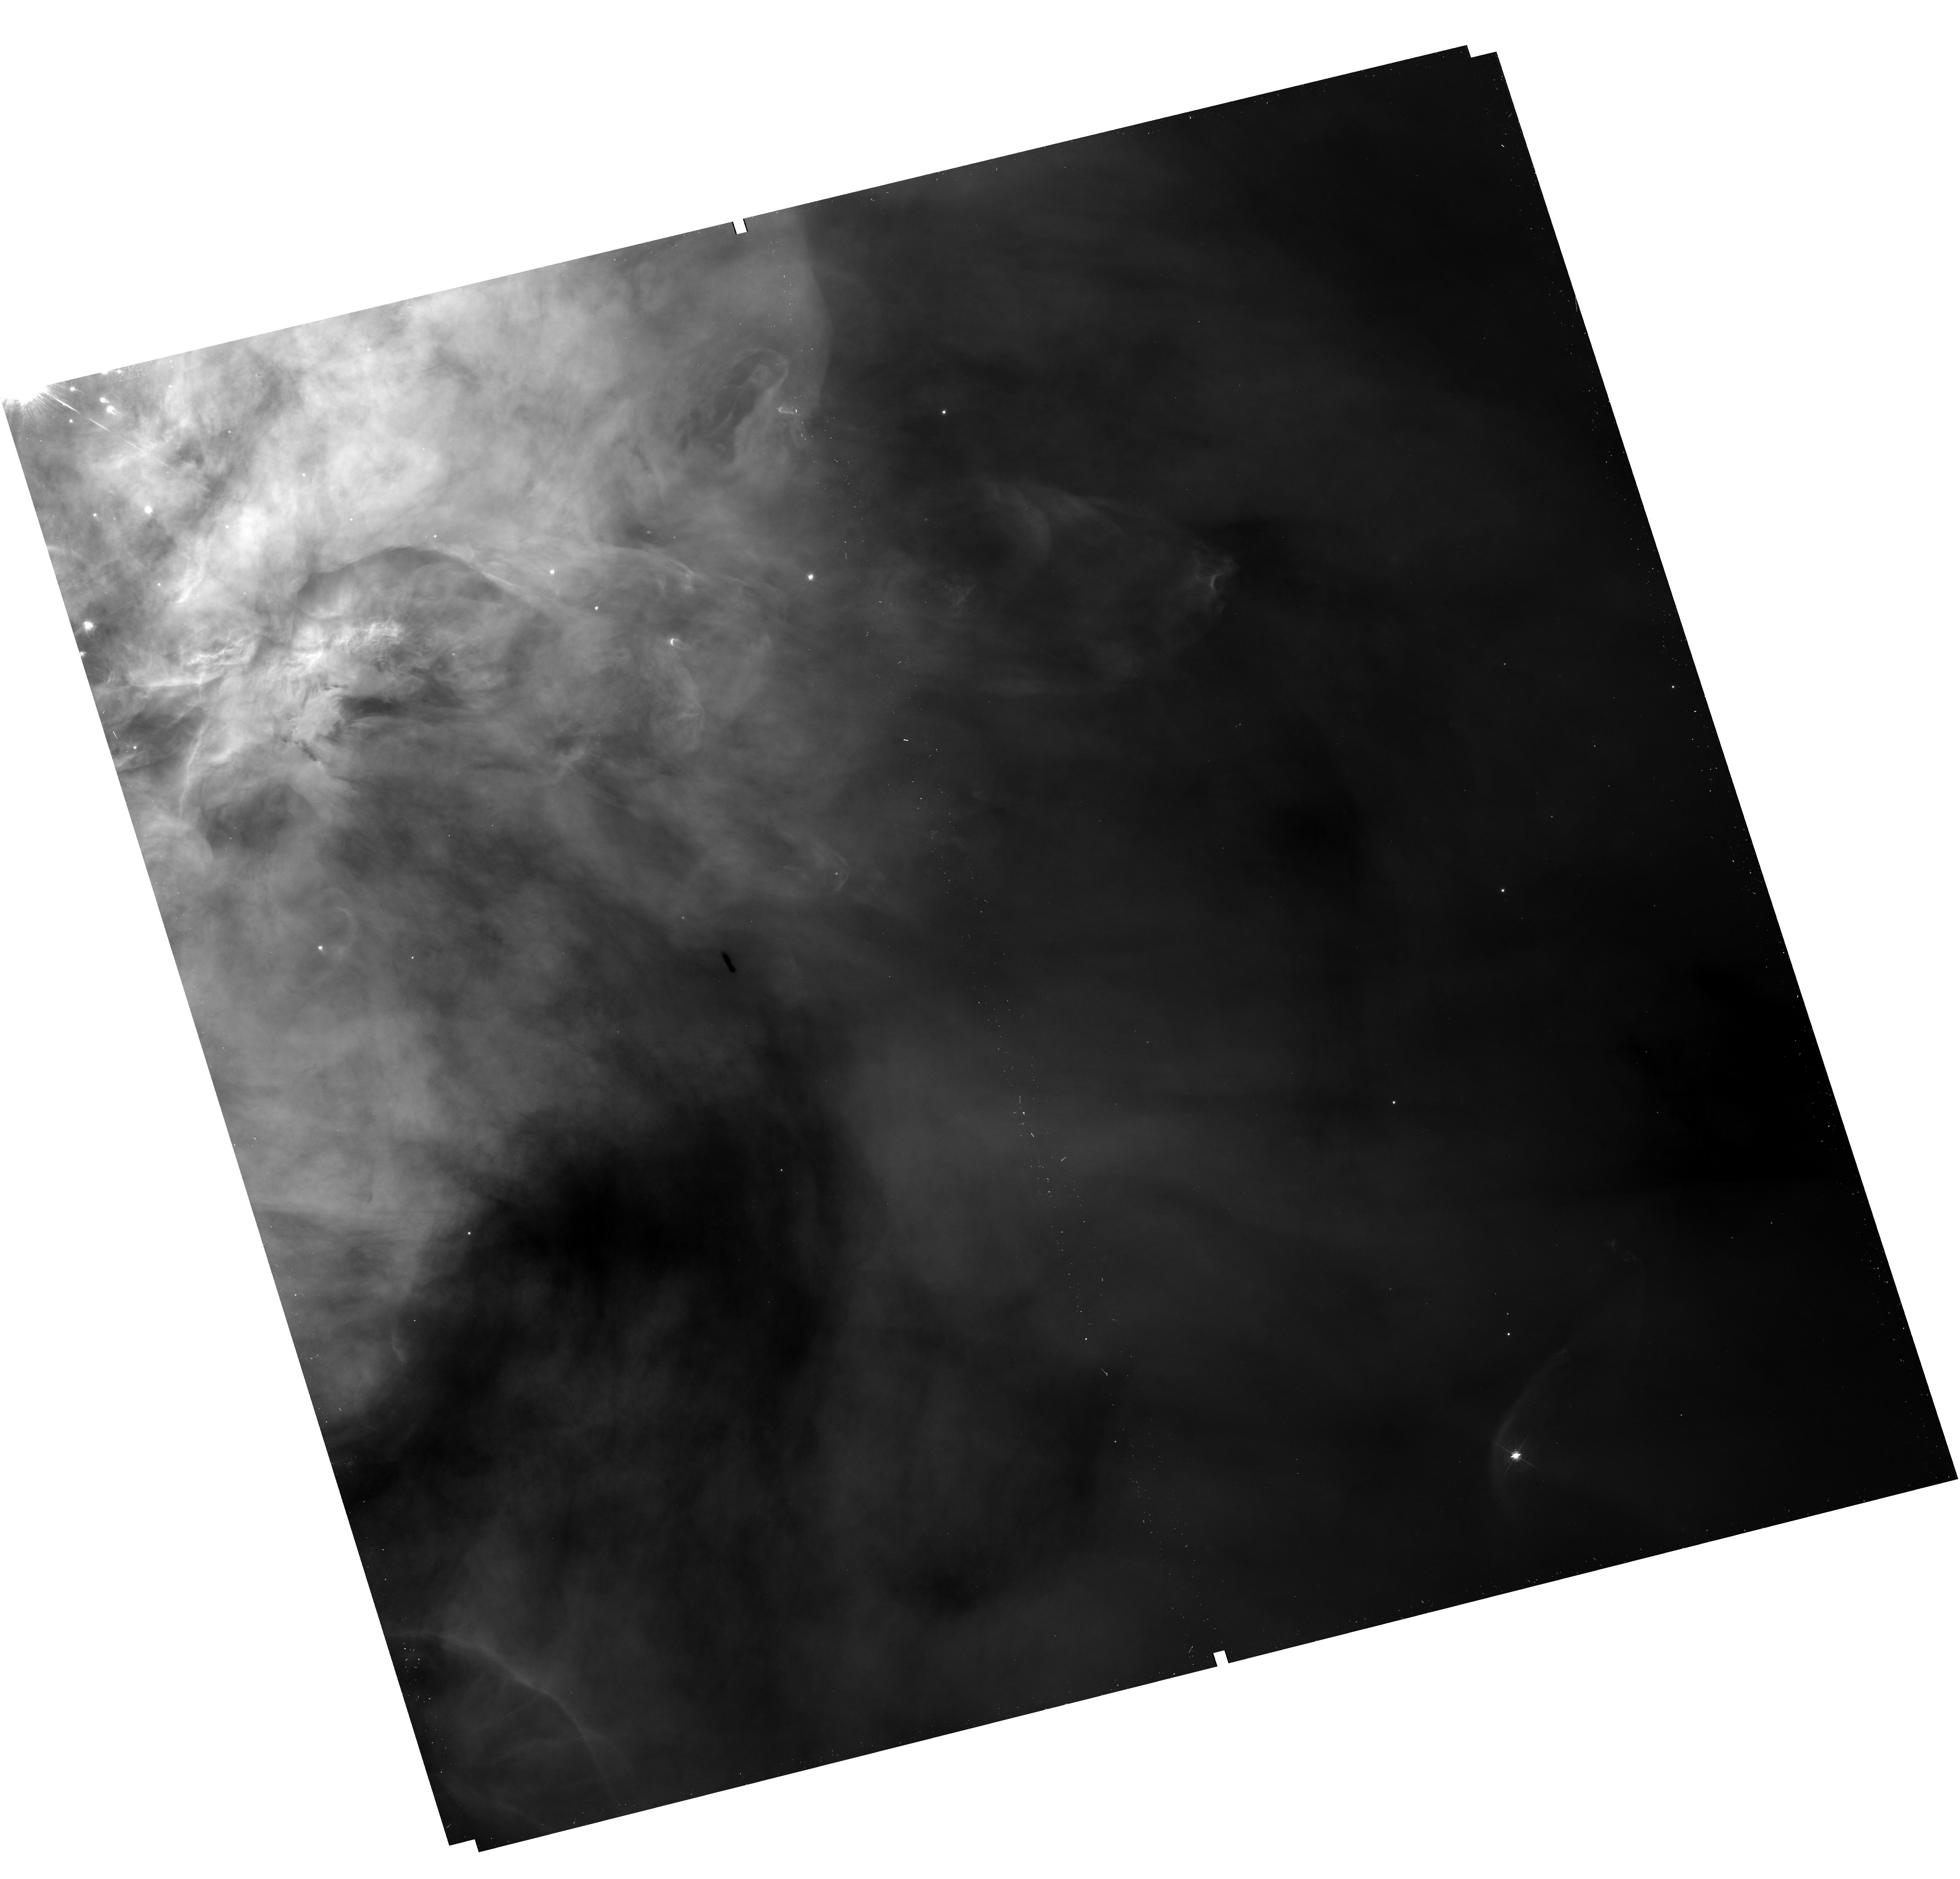
Target: ORION-INNER
Instrument: WFC3/UVIS
Filter: F487N
Exposure: 14 min
Observation ID: hst_12543_01_wfc3_uvis_f487n_ibrd01

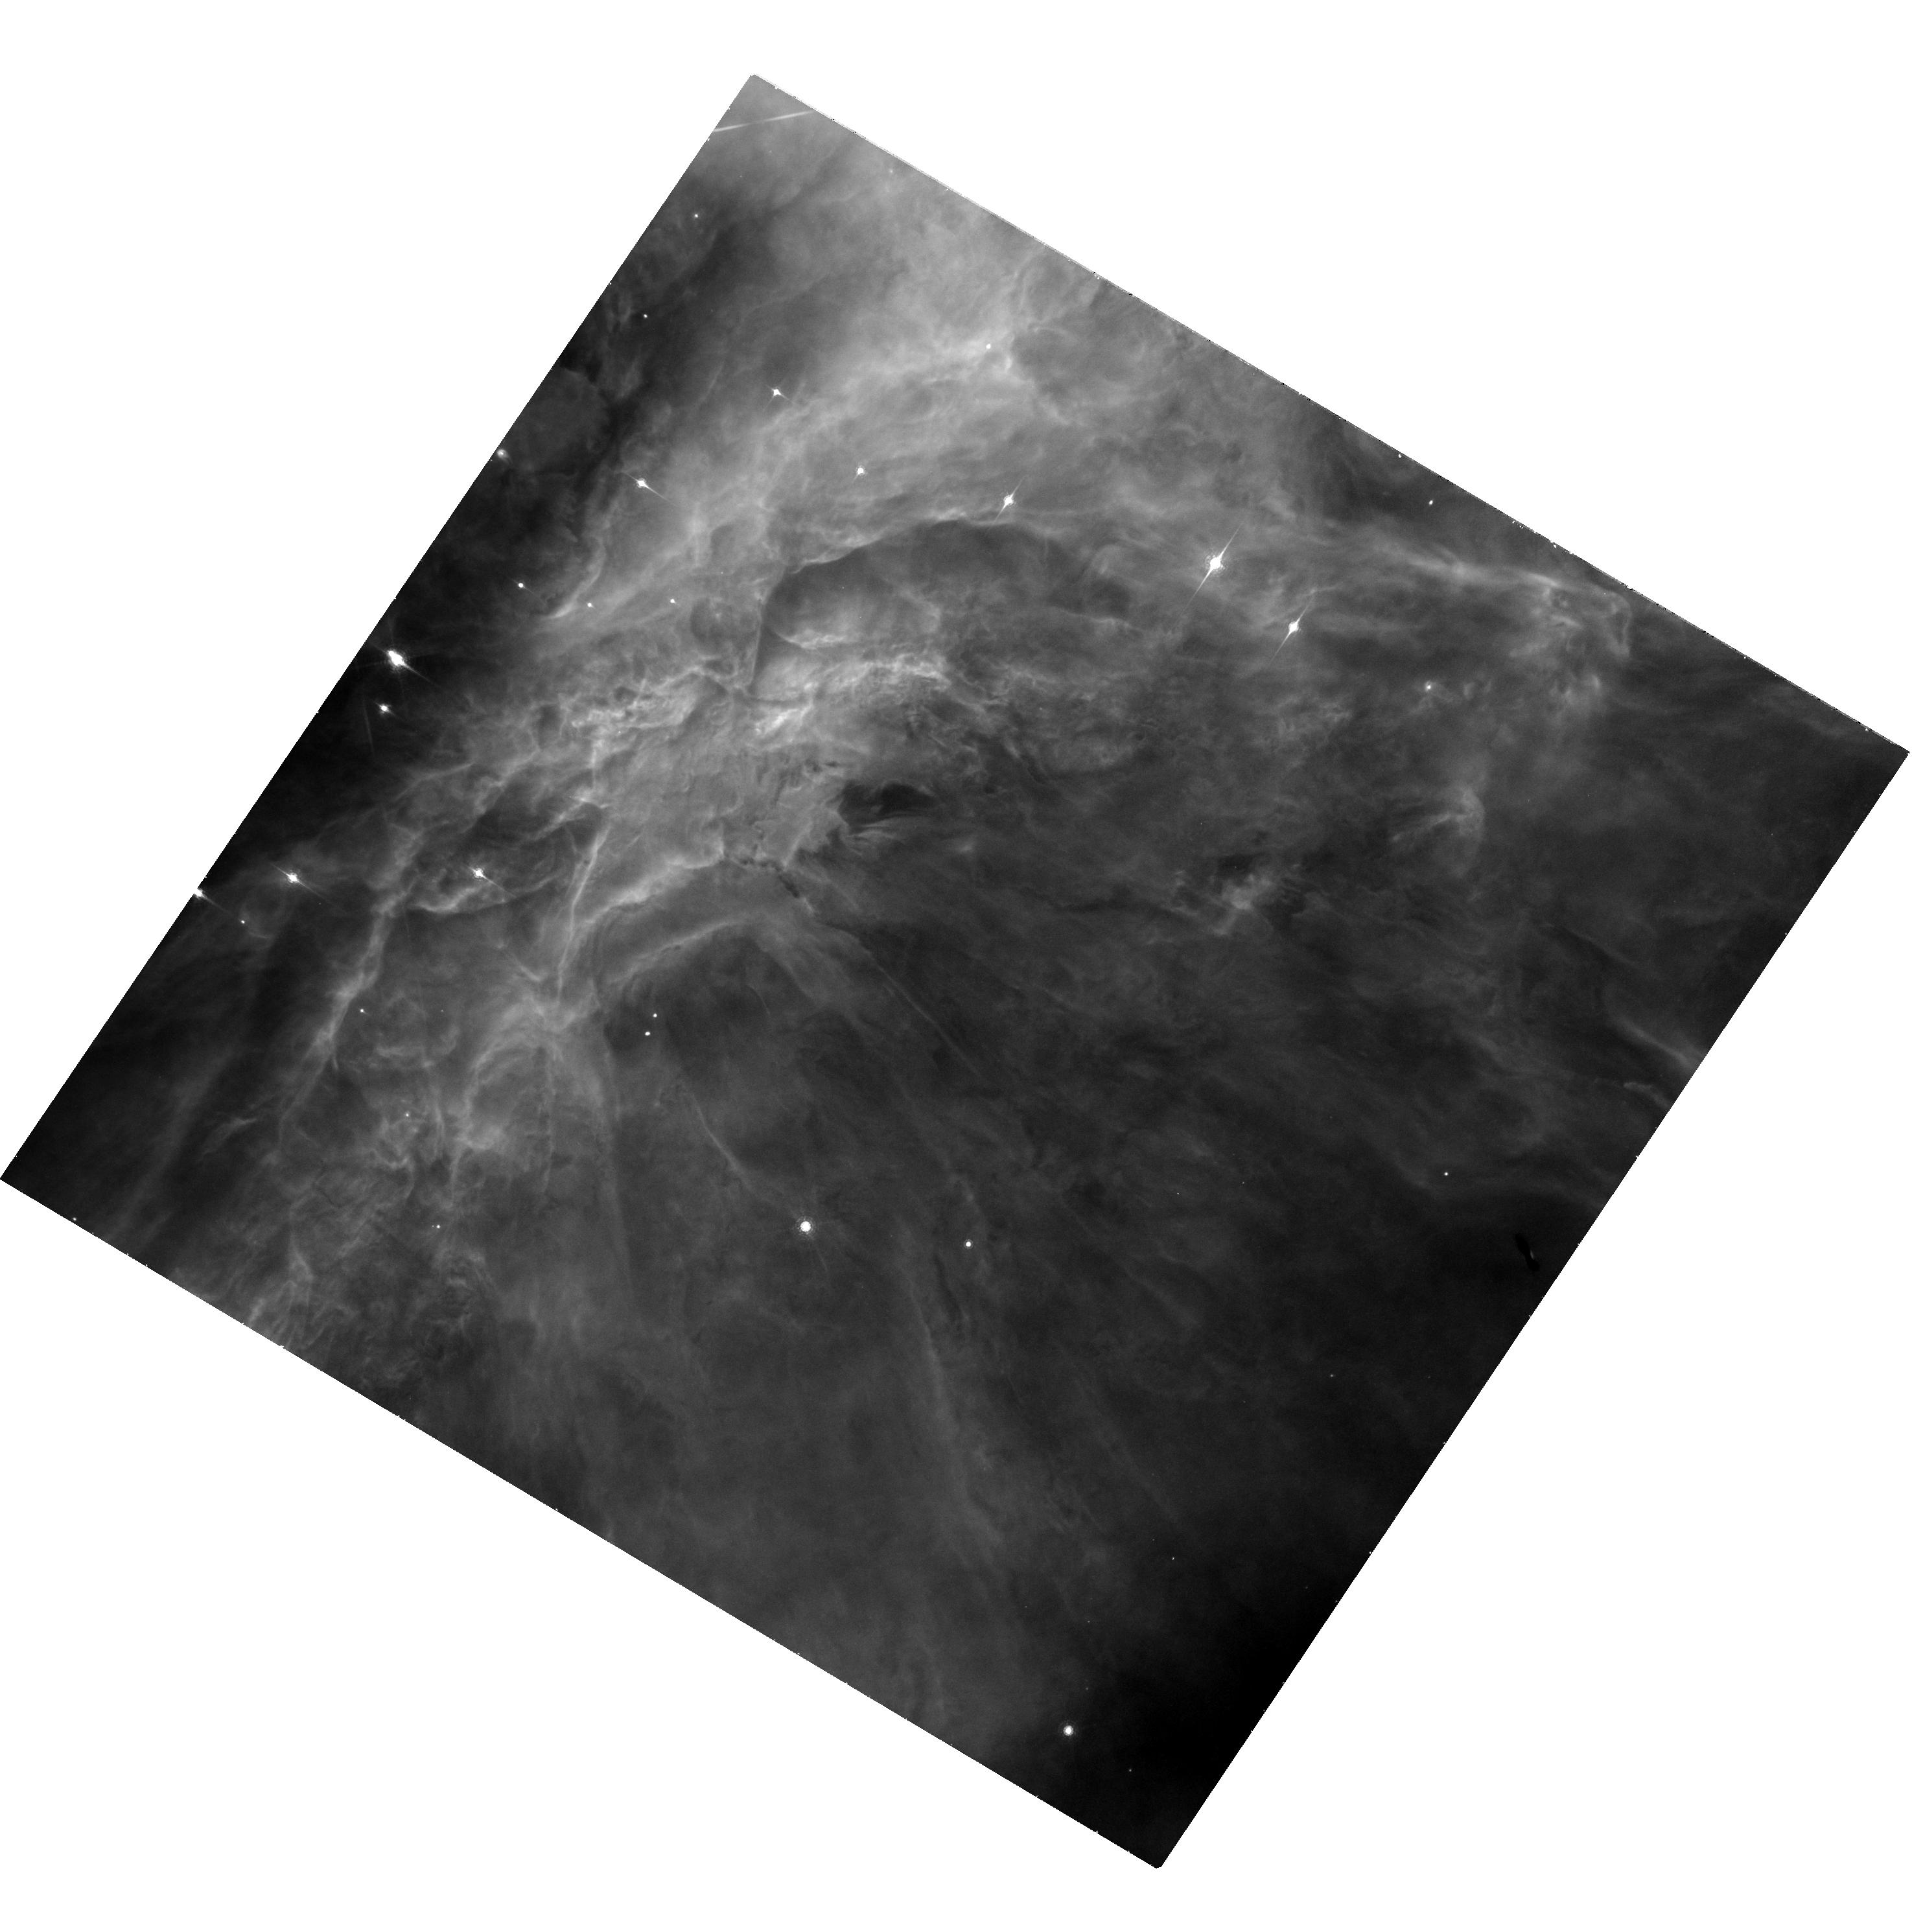
Target: ORION-QUADS
Instrument: WFC3/UVIS
Filter: FQ672N
Exposure: 42 min
Observation ID: hst_12543_b2_wfc3_uvis_fq672n_ibrdb2

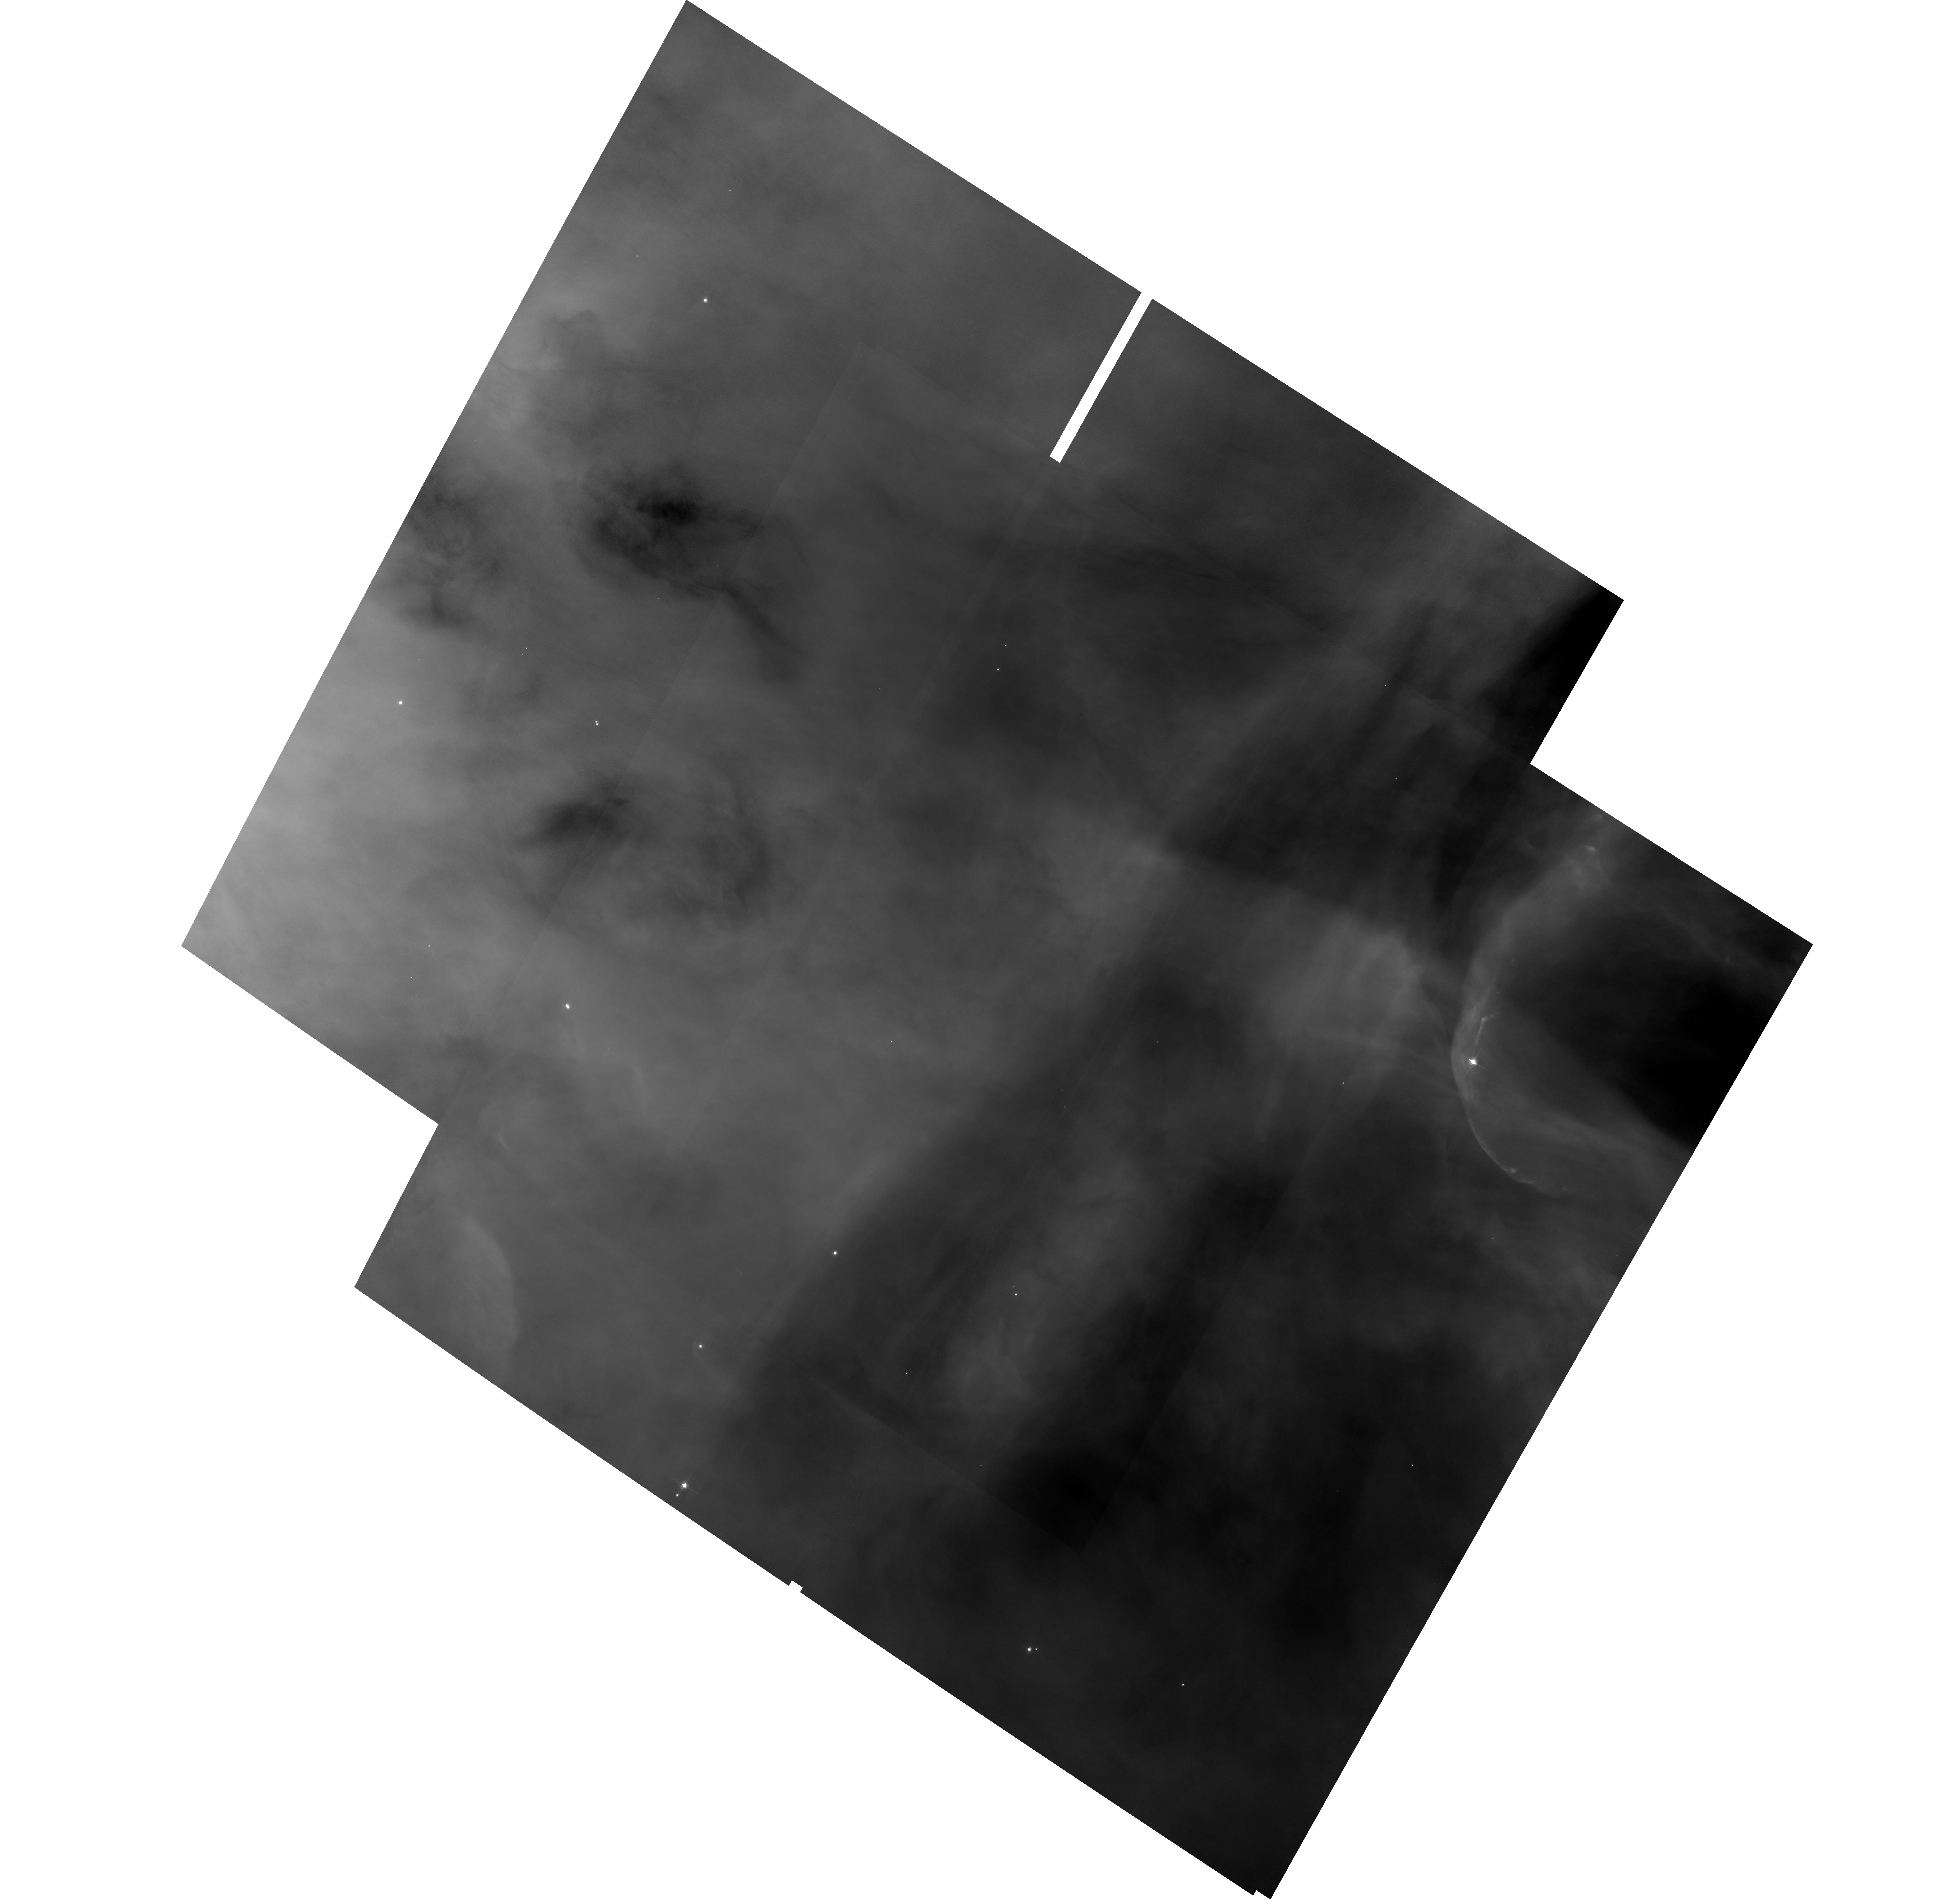
Target: ORION-INNER
Instrument: ACS/WFC
Filter: F658N
Exposure: 1.1 h
Observation ID: hst_12543_01_acs_wfc_f658n_jbrd01

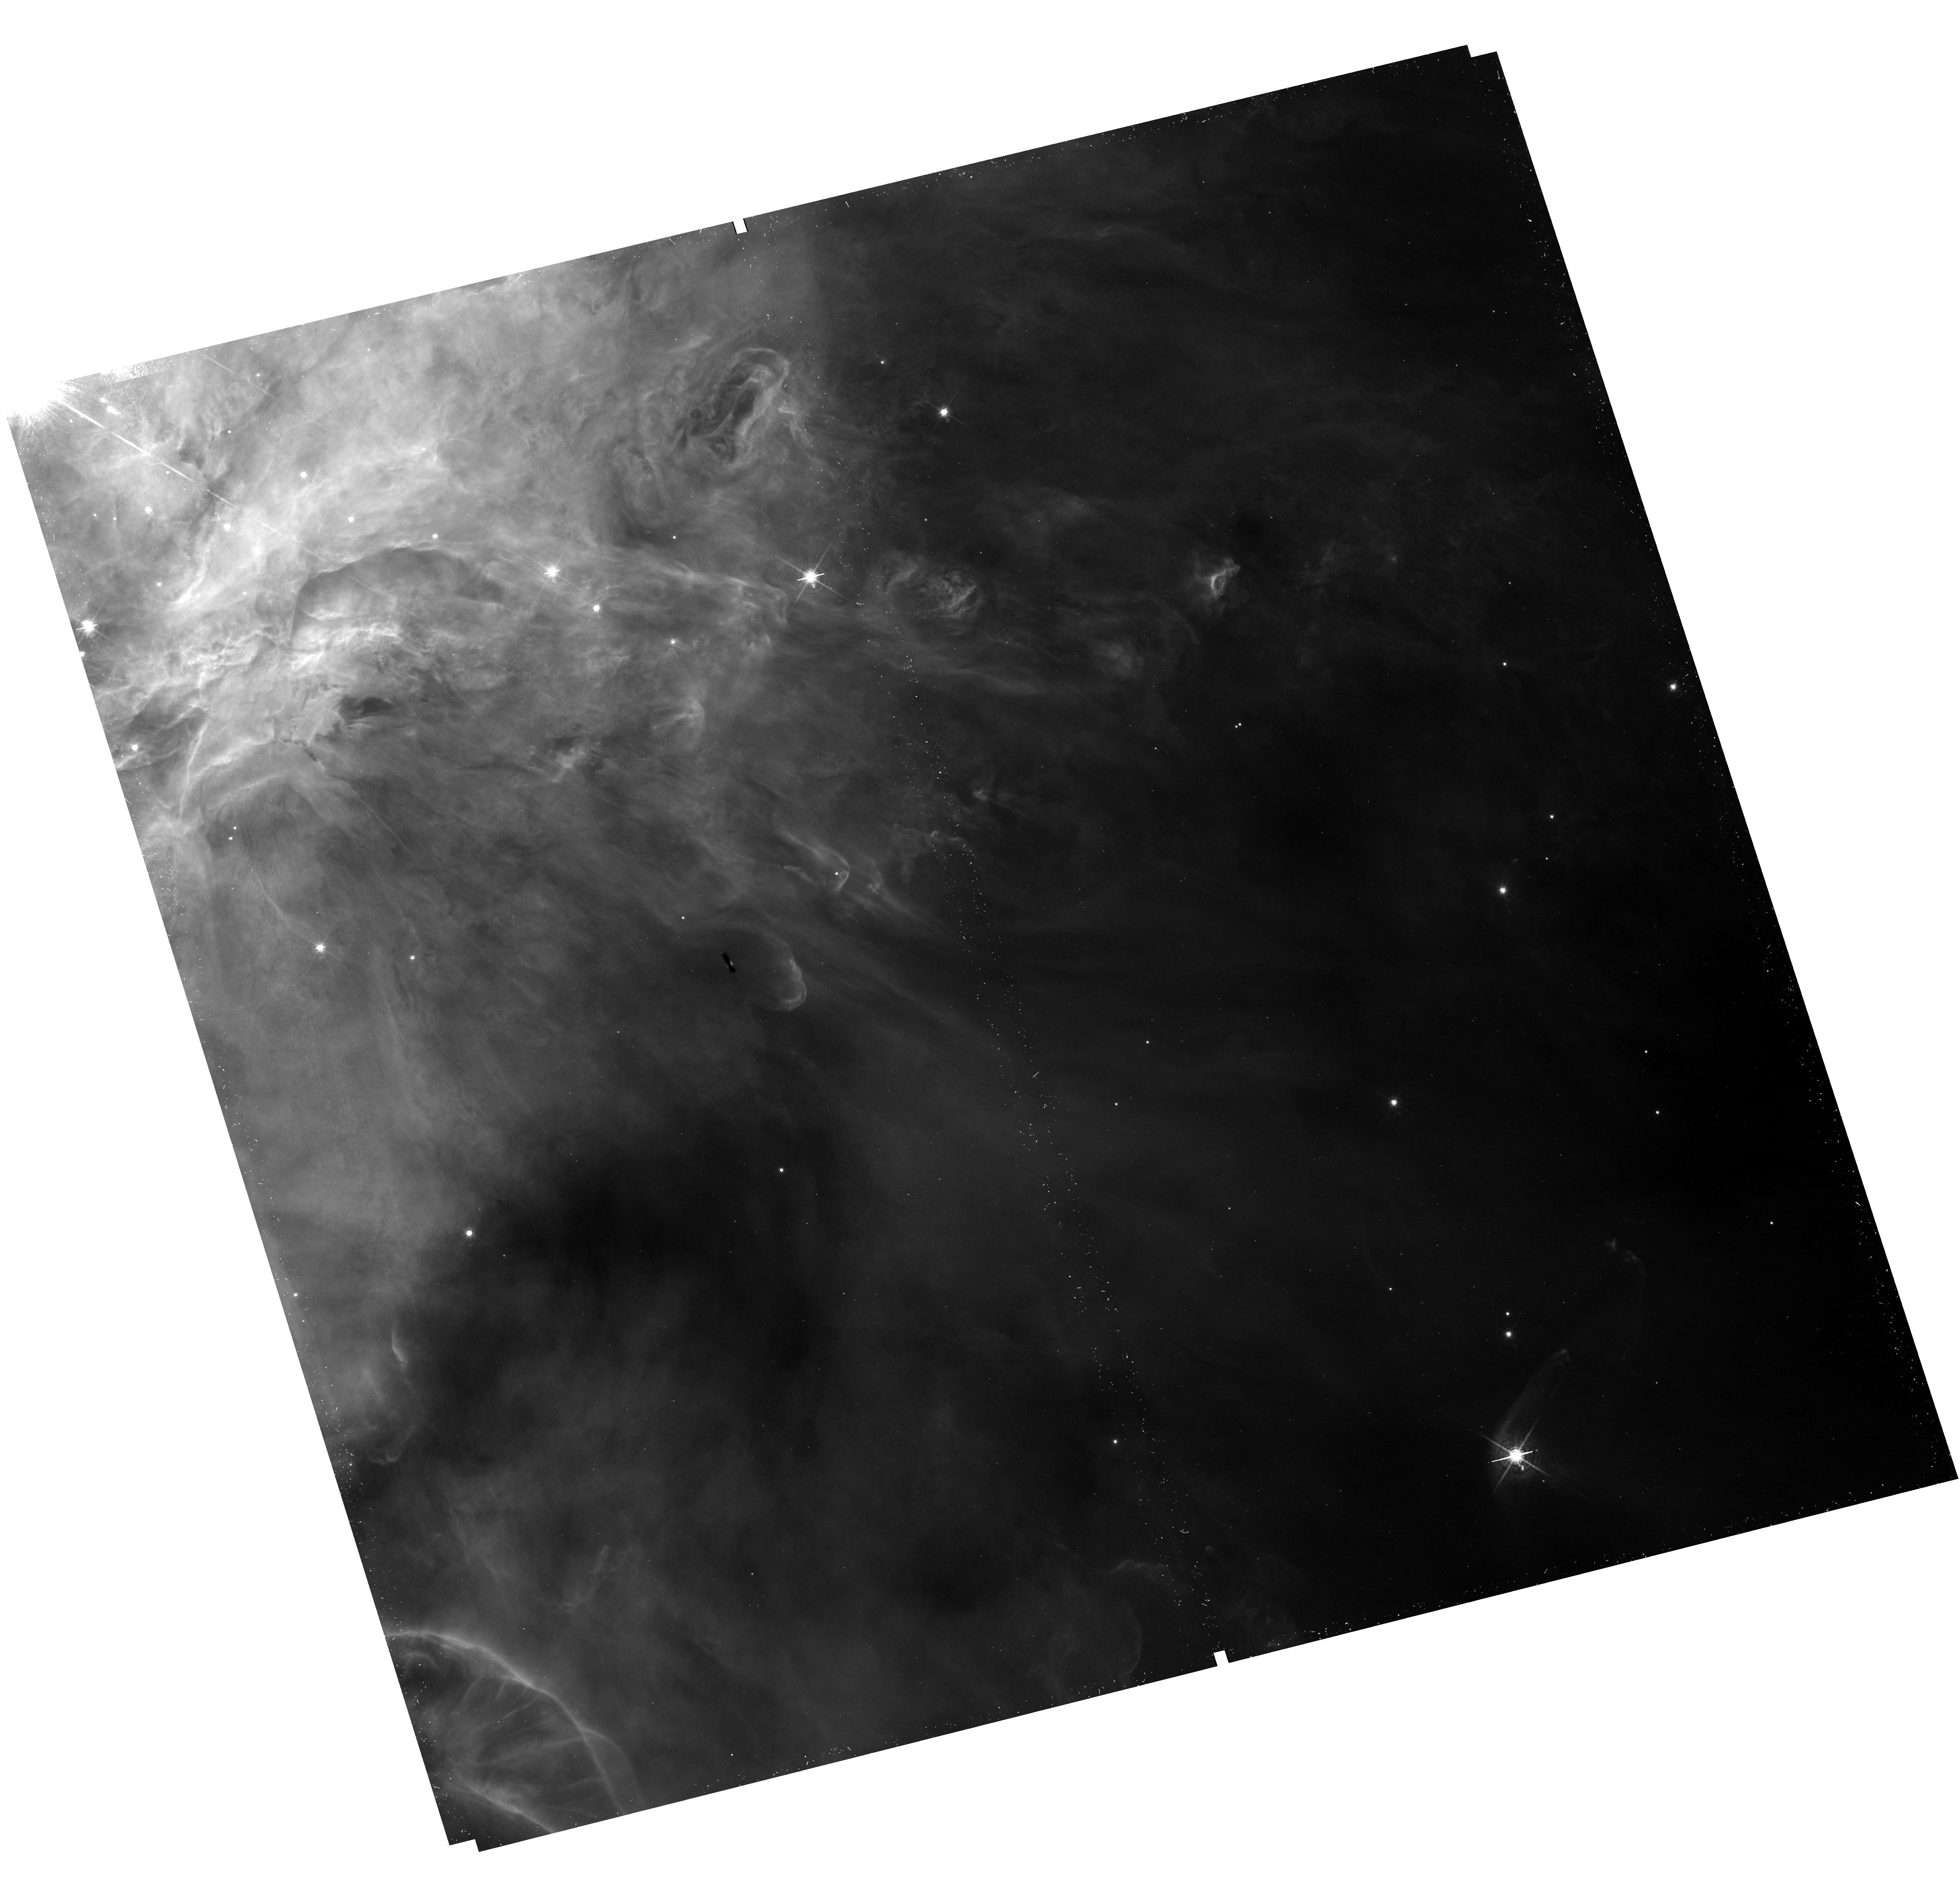
Target: ORION-INNER
Instrument: WFC3/UVIS
Filter: F673N
Exposure: 23 min
Observation ID: hst_12543_01_wfc3_uvis_f673n_ibrd01

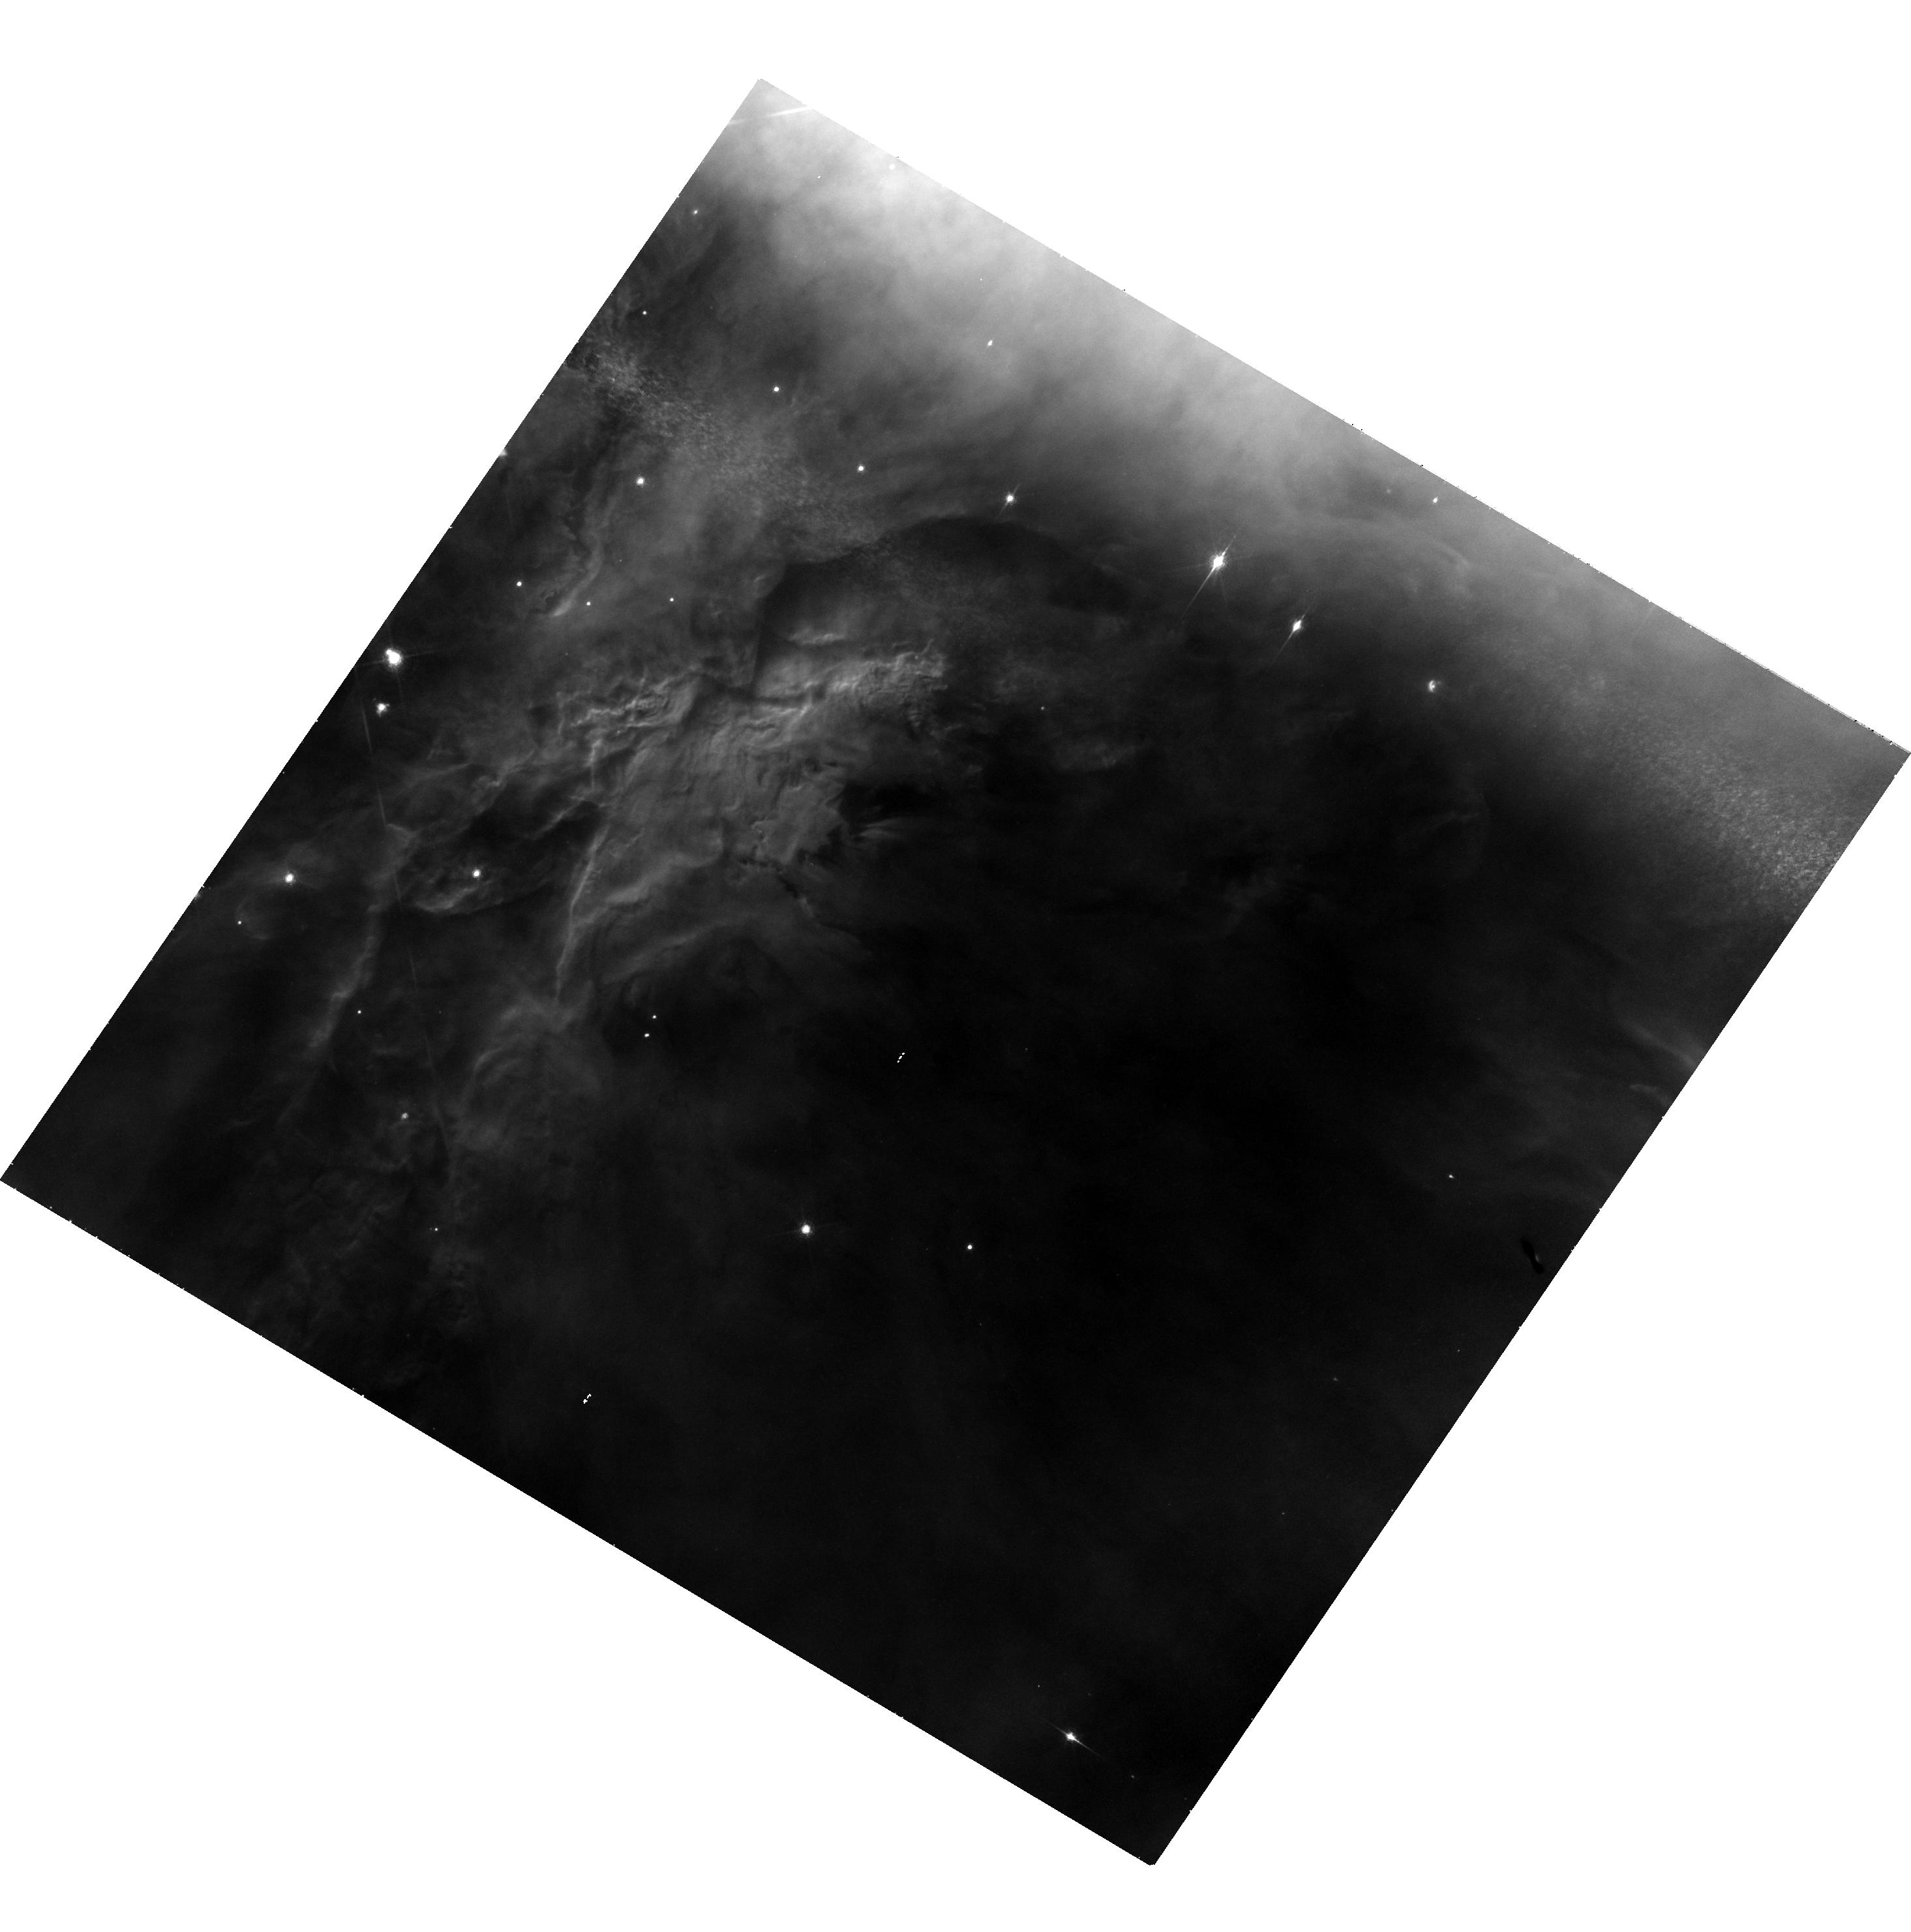
Target: ORION-QUADS
Instrument: WFC3/UVIS
Filter: FQ575N
Exposure: 40 min
Observation ID: hst_12543_02_wfc3_uvis_fq575n_ibrd02

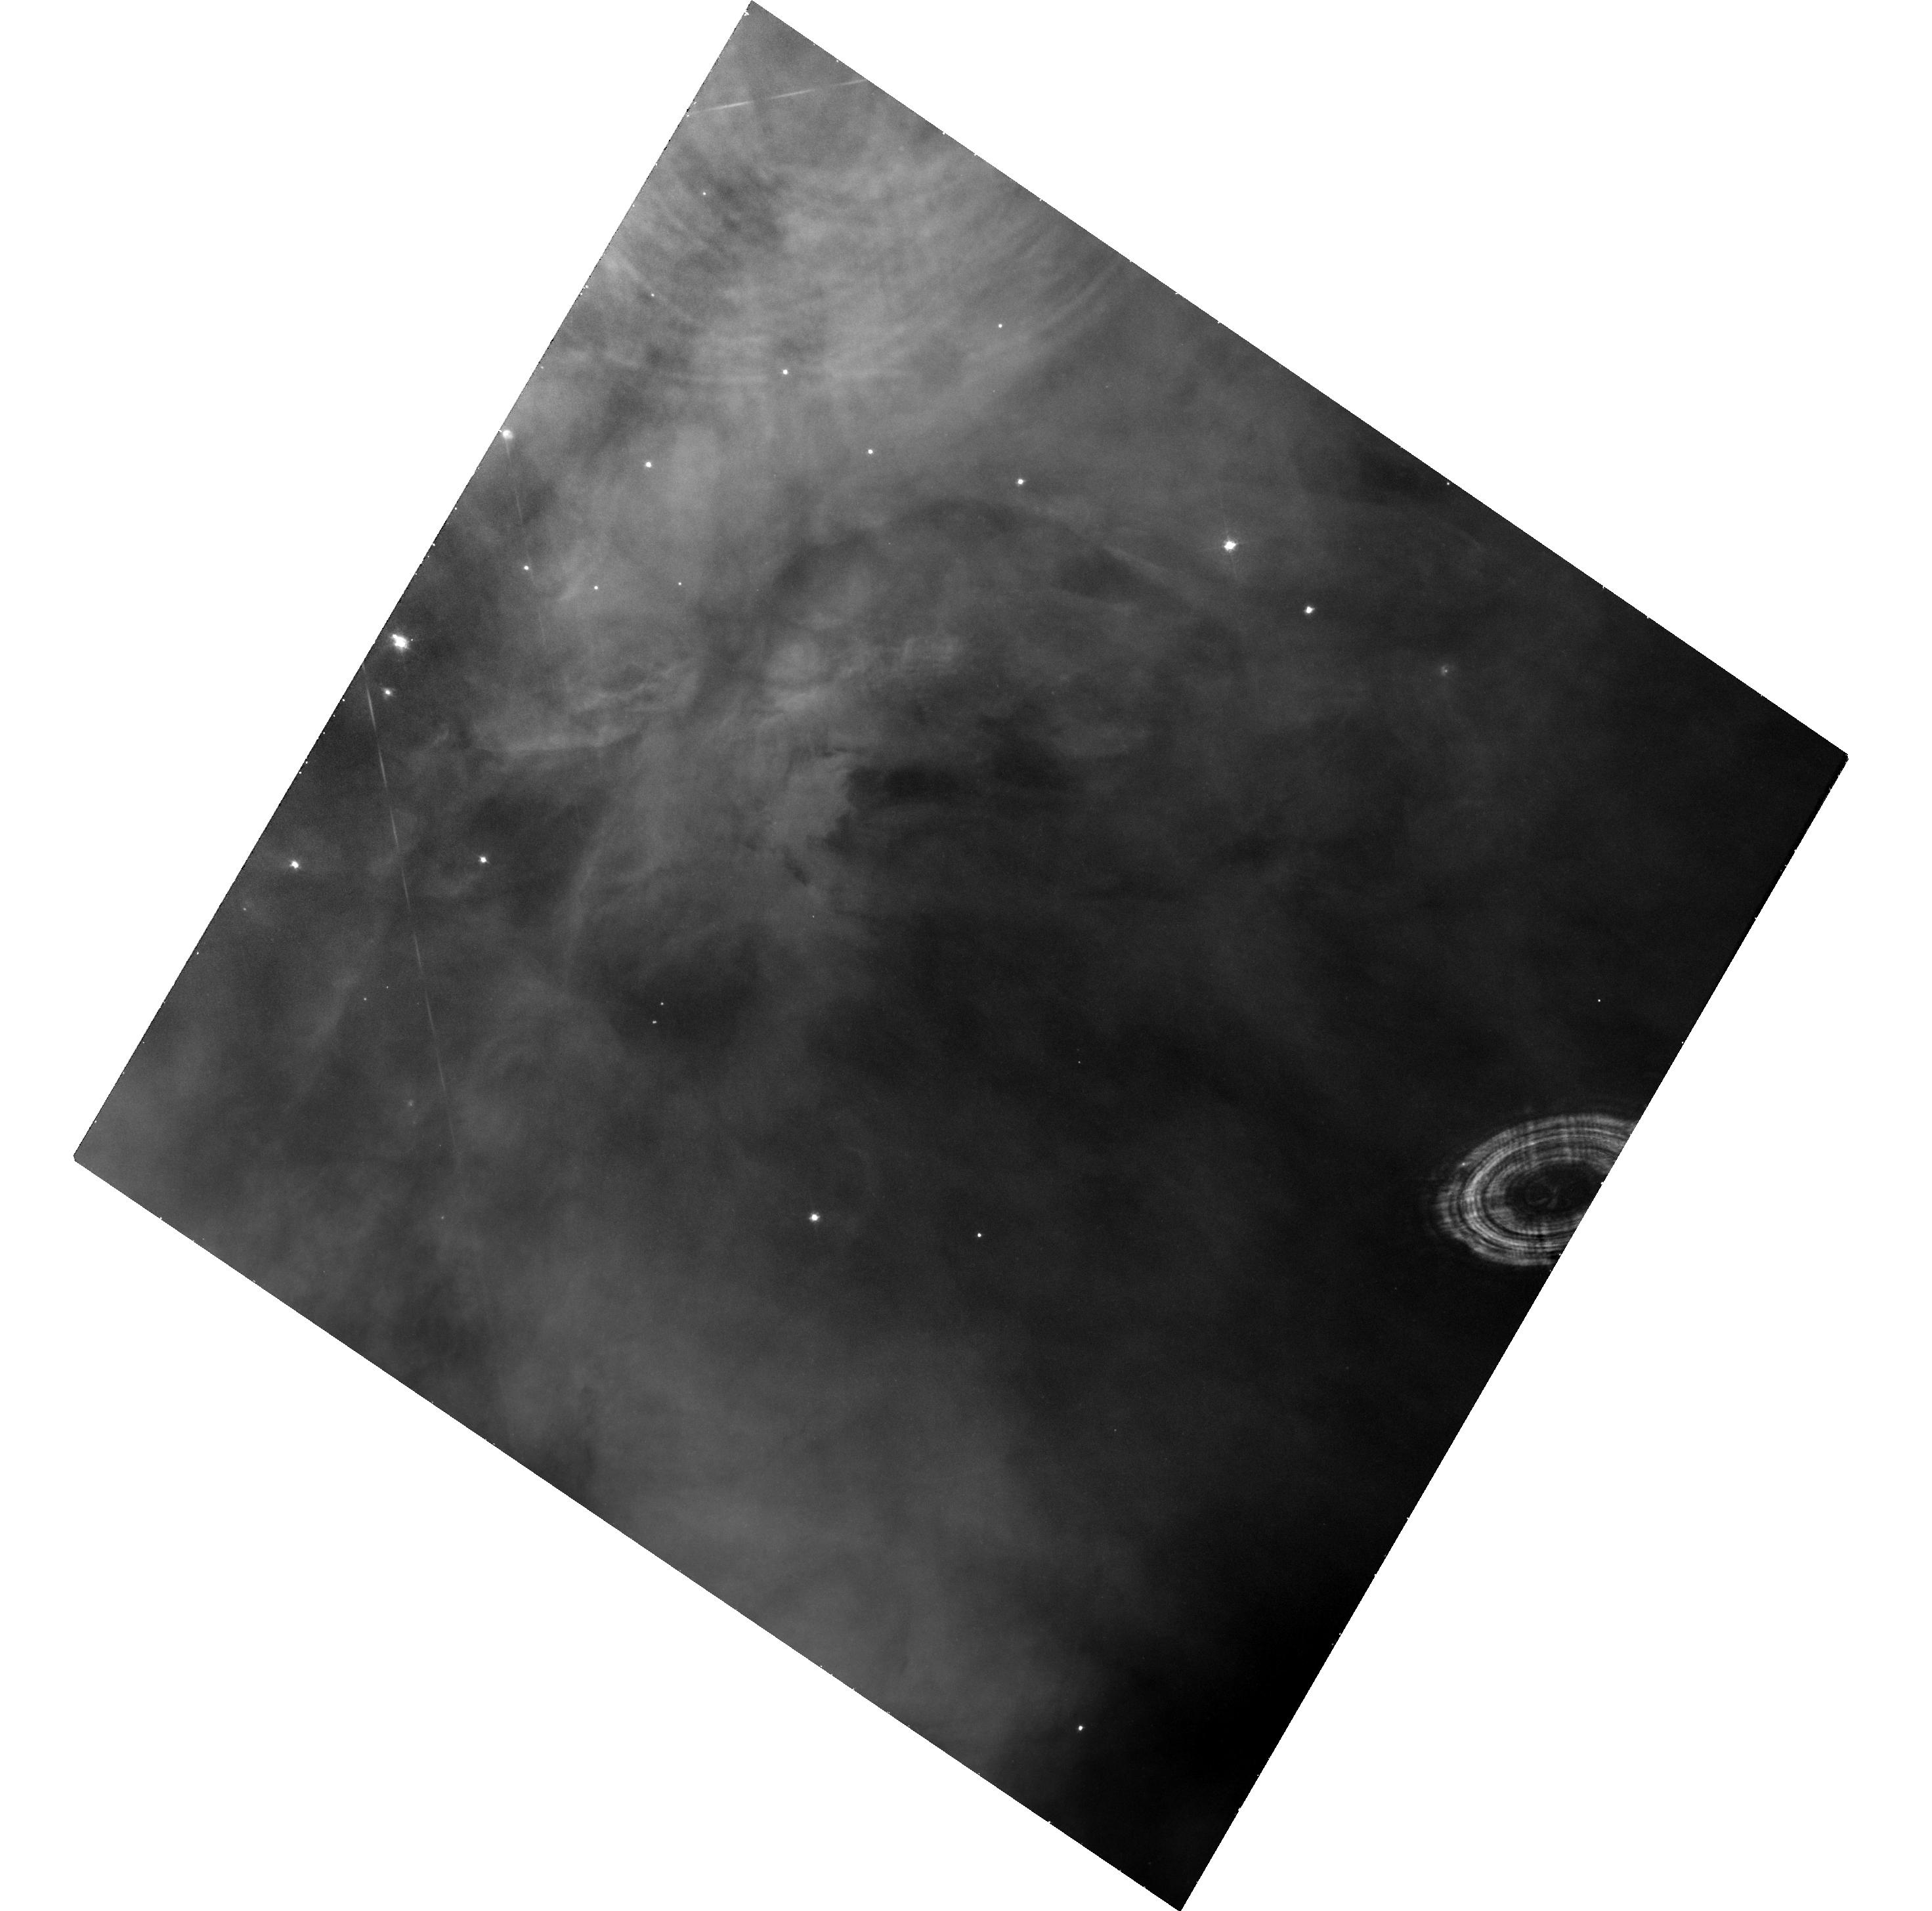
Target: ORION-QUADS
Instrument: WFC3/UVIS
Filter: FQ437N
Exposure: 42 min
Observation ID: hst_12543_03_wfc3_uvis_fq437n_ibrd03

Fine-scale Density, Temperature, and Ionization Fluctuations: Their Effect on Abundance Determinations (PI: Rubin, Robert H.)

Knowledge of chemical abundances is fundamental to understanding the processes of nucleosynthesis and galactic chemical evolution. There are two major problems in nebular astrophysics that seriously affect the ability to derive reliable elemental abundances from emission lines. Attempts to solve these long-standing problems [the "abundance" & "temperature problems"-see text] have focused on electron temperature (Te) fluctuations within nebulae. The problems remain, and there is now a substantial faction who argue that Te variations alone are insufficient. We propose to build upon the previous observations of the benchmark Orion Nebula to measure not only Te variations but also the cospatial electron density (Ne) and ionization variations. With the new capability enabled by WFC3 and its unique set of narrow-band filters, we will obtain images with a scale as fine as 0.04". Through these filters, we will isolate emission lines including OIII 4363 & 5007, NII 5755 & 6584, SII 6716 & 6731, and SIII 9532 A. These observations will allow us to study in unprecedented detail variations (as well as their interdependence) in the fine-scale structure of Ne[SII], temperature (Te[OIII] for the high-ionization regions, Te[NII] for the low-ionization ones), and the degree of ionization via S+/S++. As a coordinated parallel program with no added time, we will image with ACS/F658N to provide a second epoch dataset with at least a seven year time-base. The goal is to obtain greater accuracy for the motions of jets and shocks arising from Young Stellar Objects and thus to better determine the time-dependent-characteristics of the episodic collimated outflows from these objects.